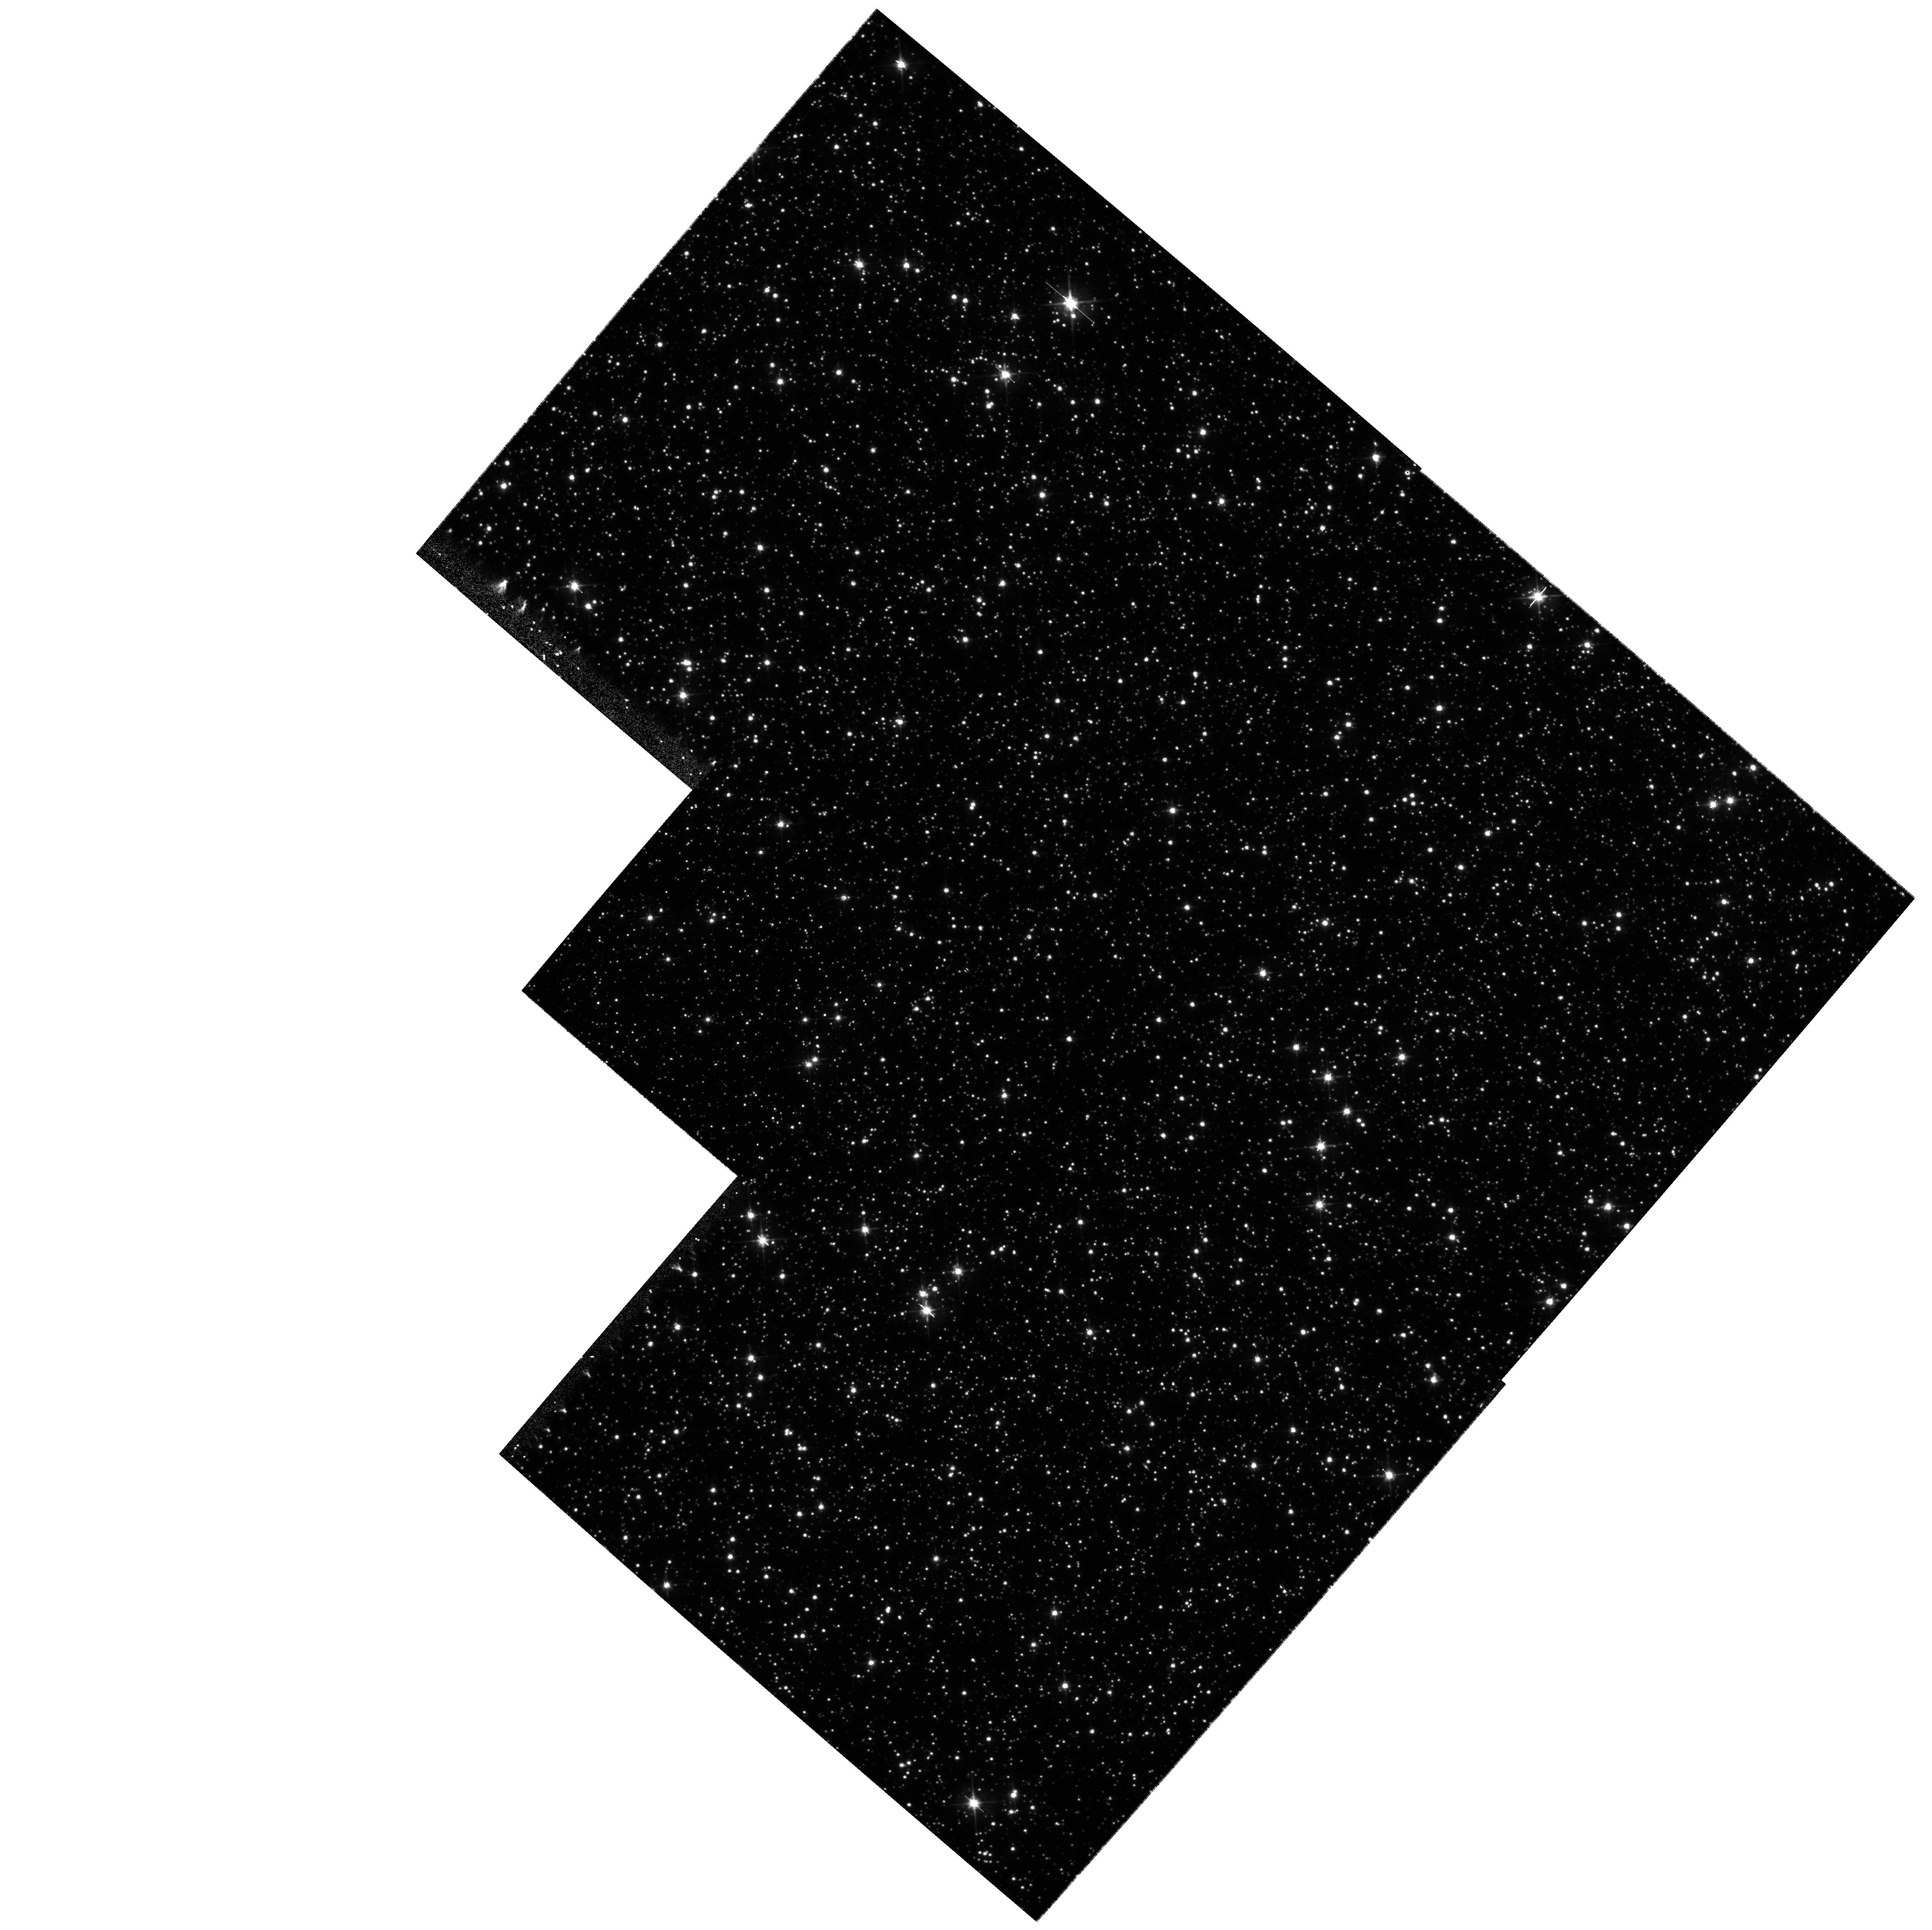
Target: 96-BLG-5
Instrument: WFPC2/PC
Filter: F555W
Exposure: 13 min
Observation ID: hst_9232_01_wfpc2_pc_f555w_u6cw01

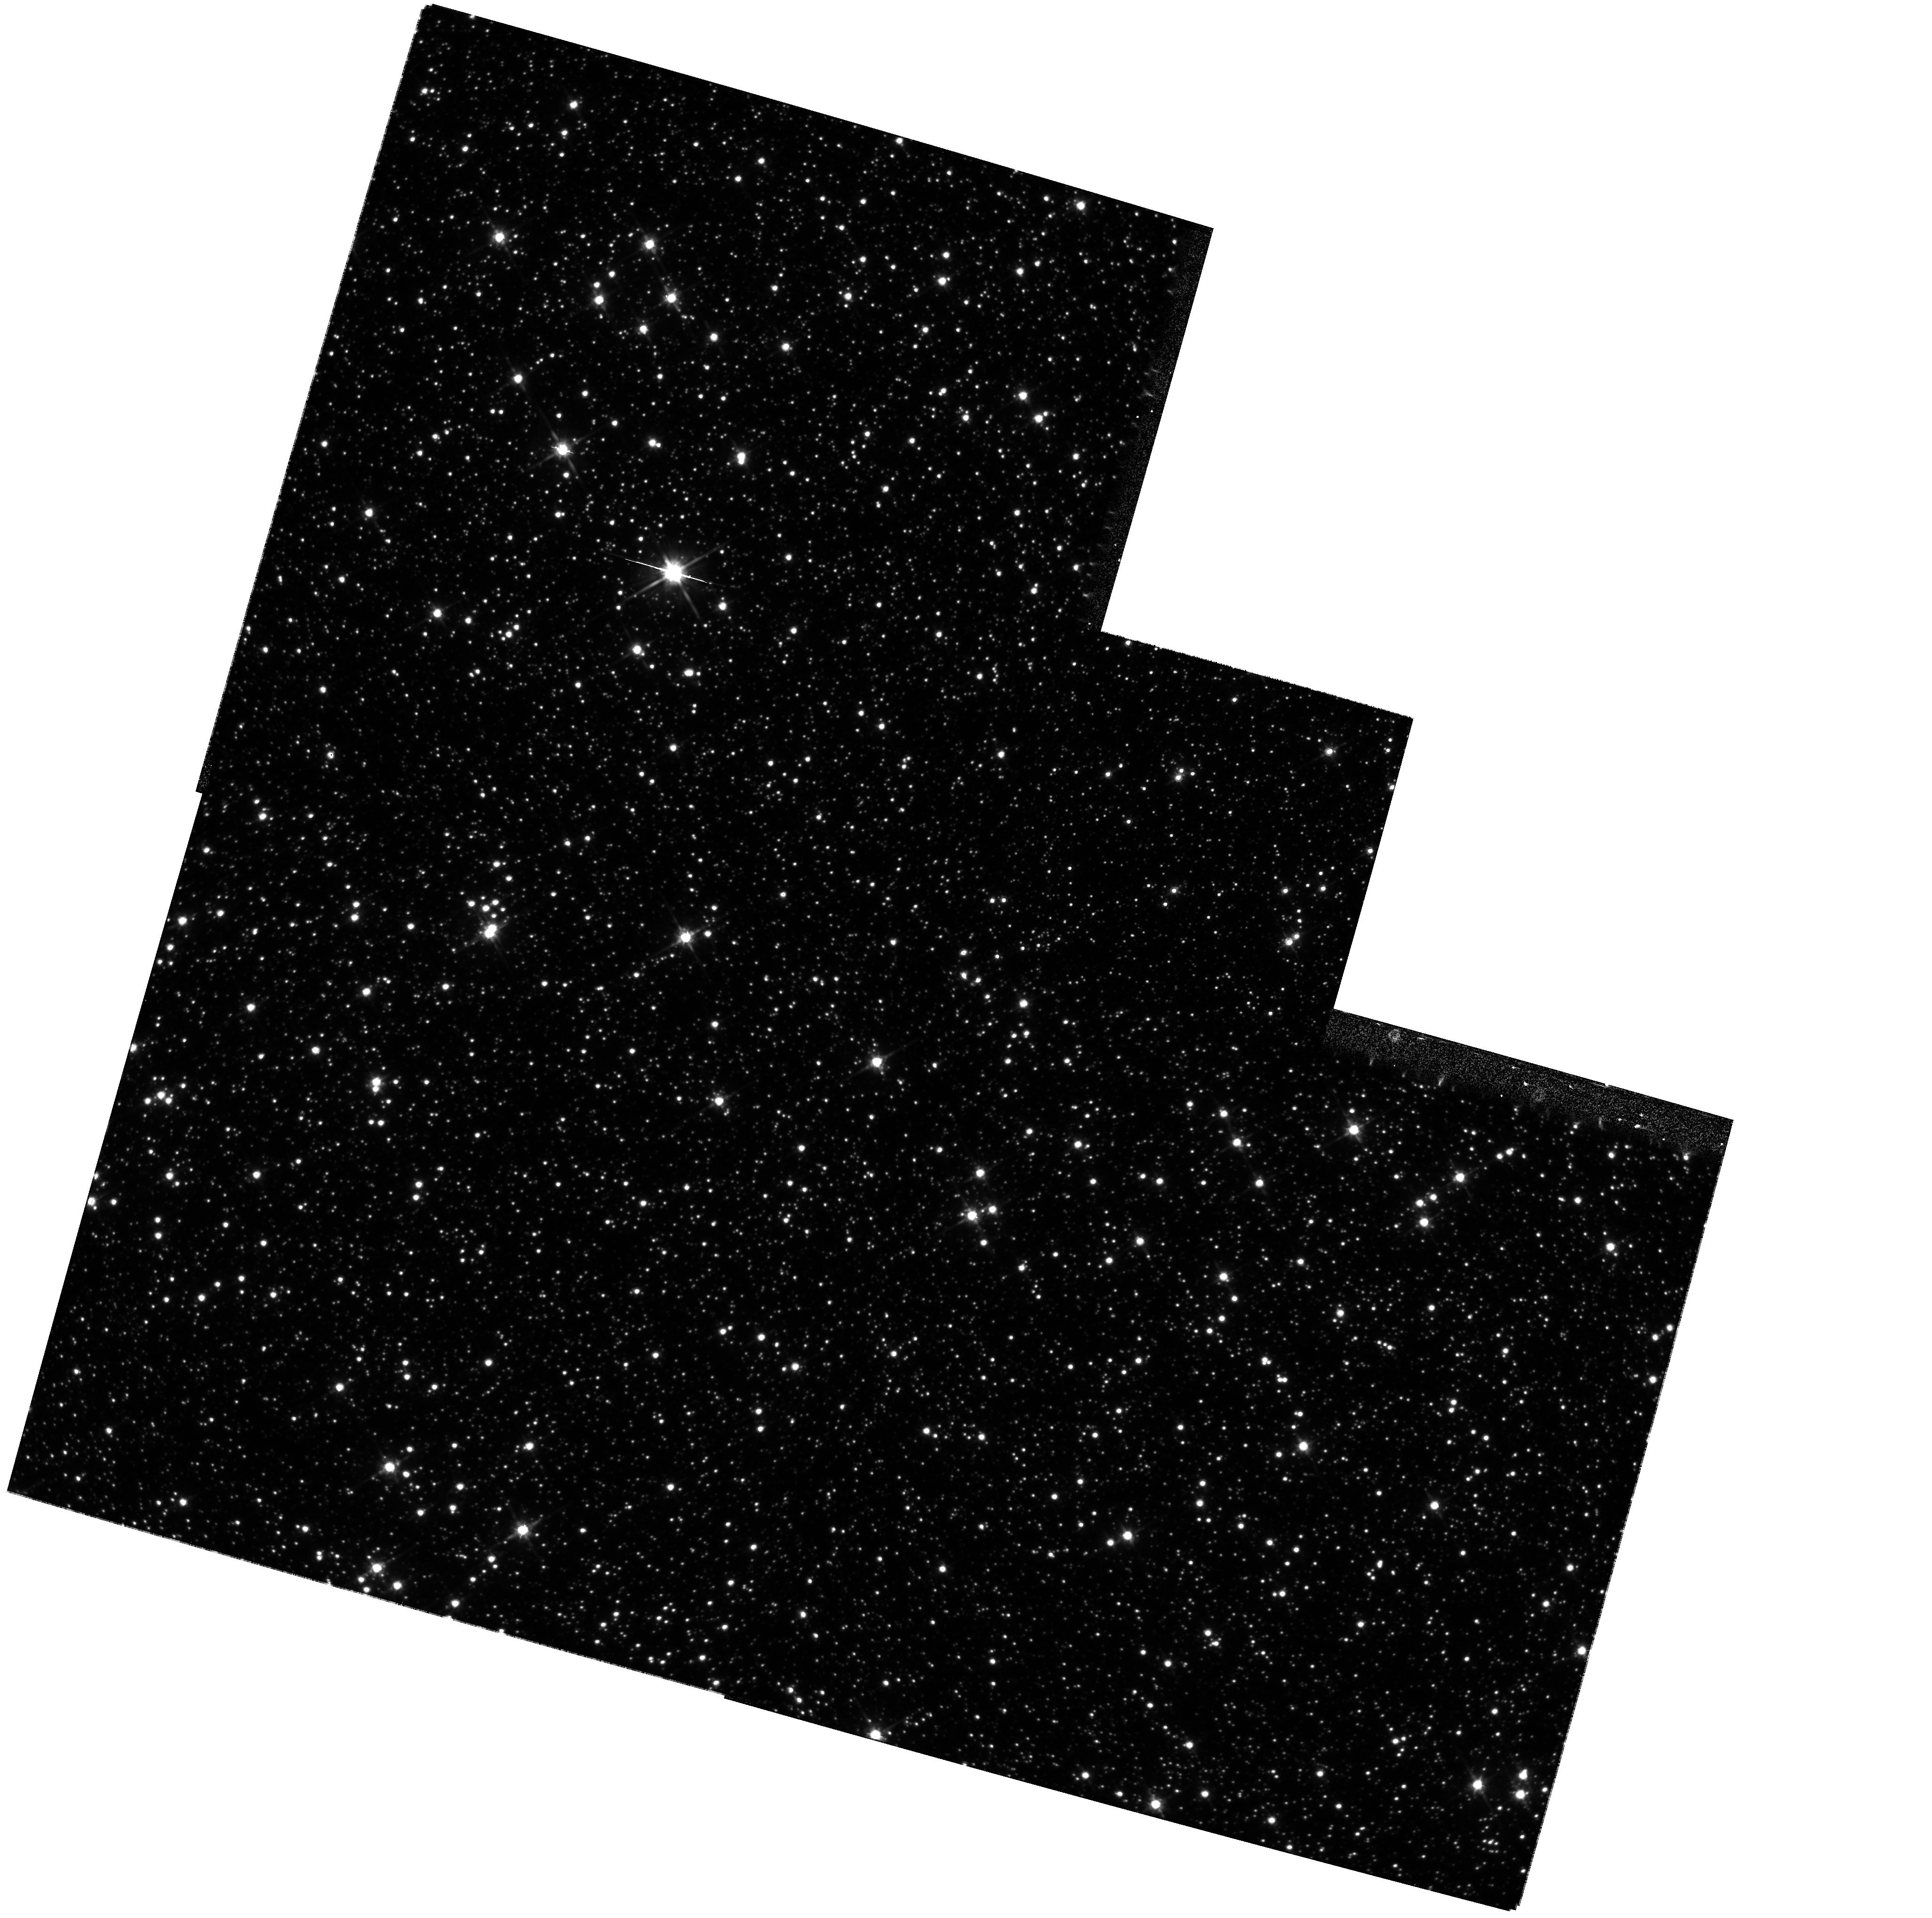
Target: 96-BLG-5
Instrument: WFPC2/PC
Filter: F814W
Exposure: 11 min
Observation ID: hst_9232_02_wfpc2_pc_f814w_u6cw02

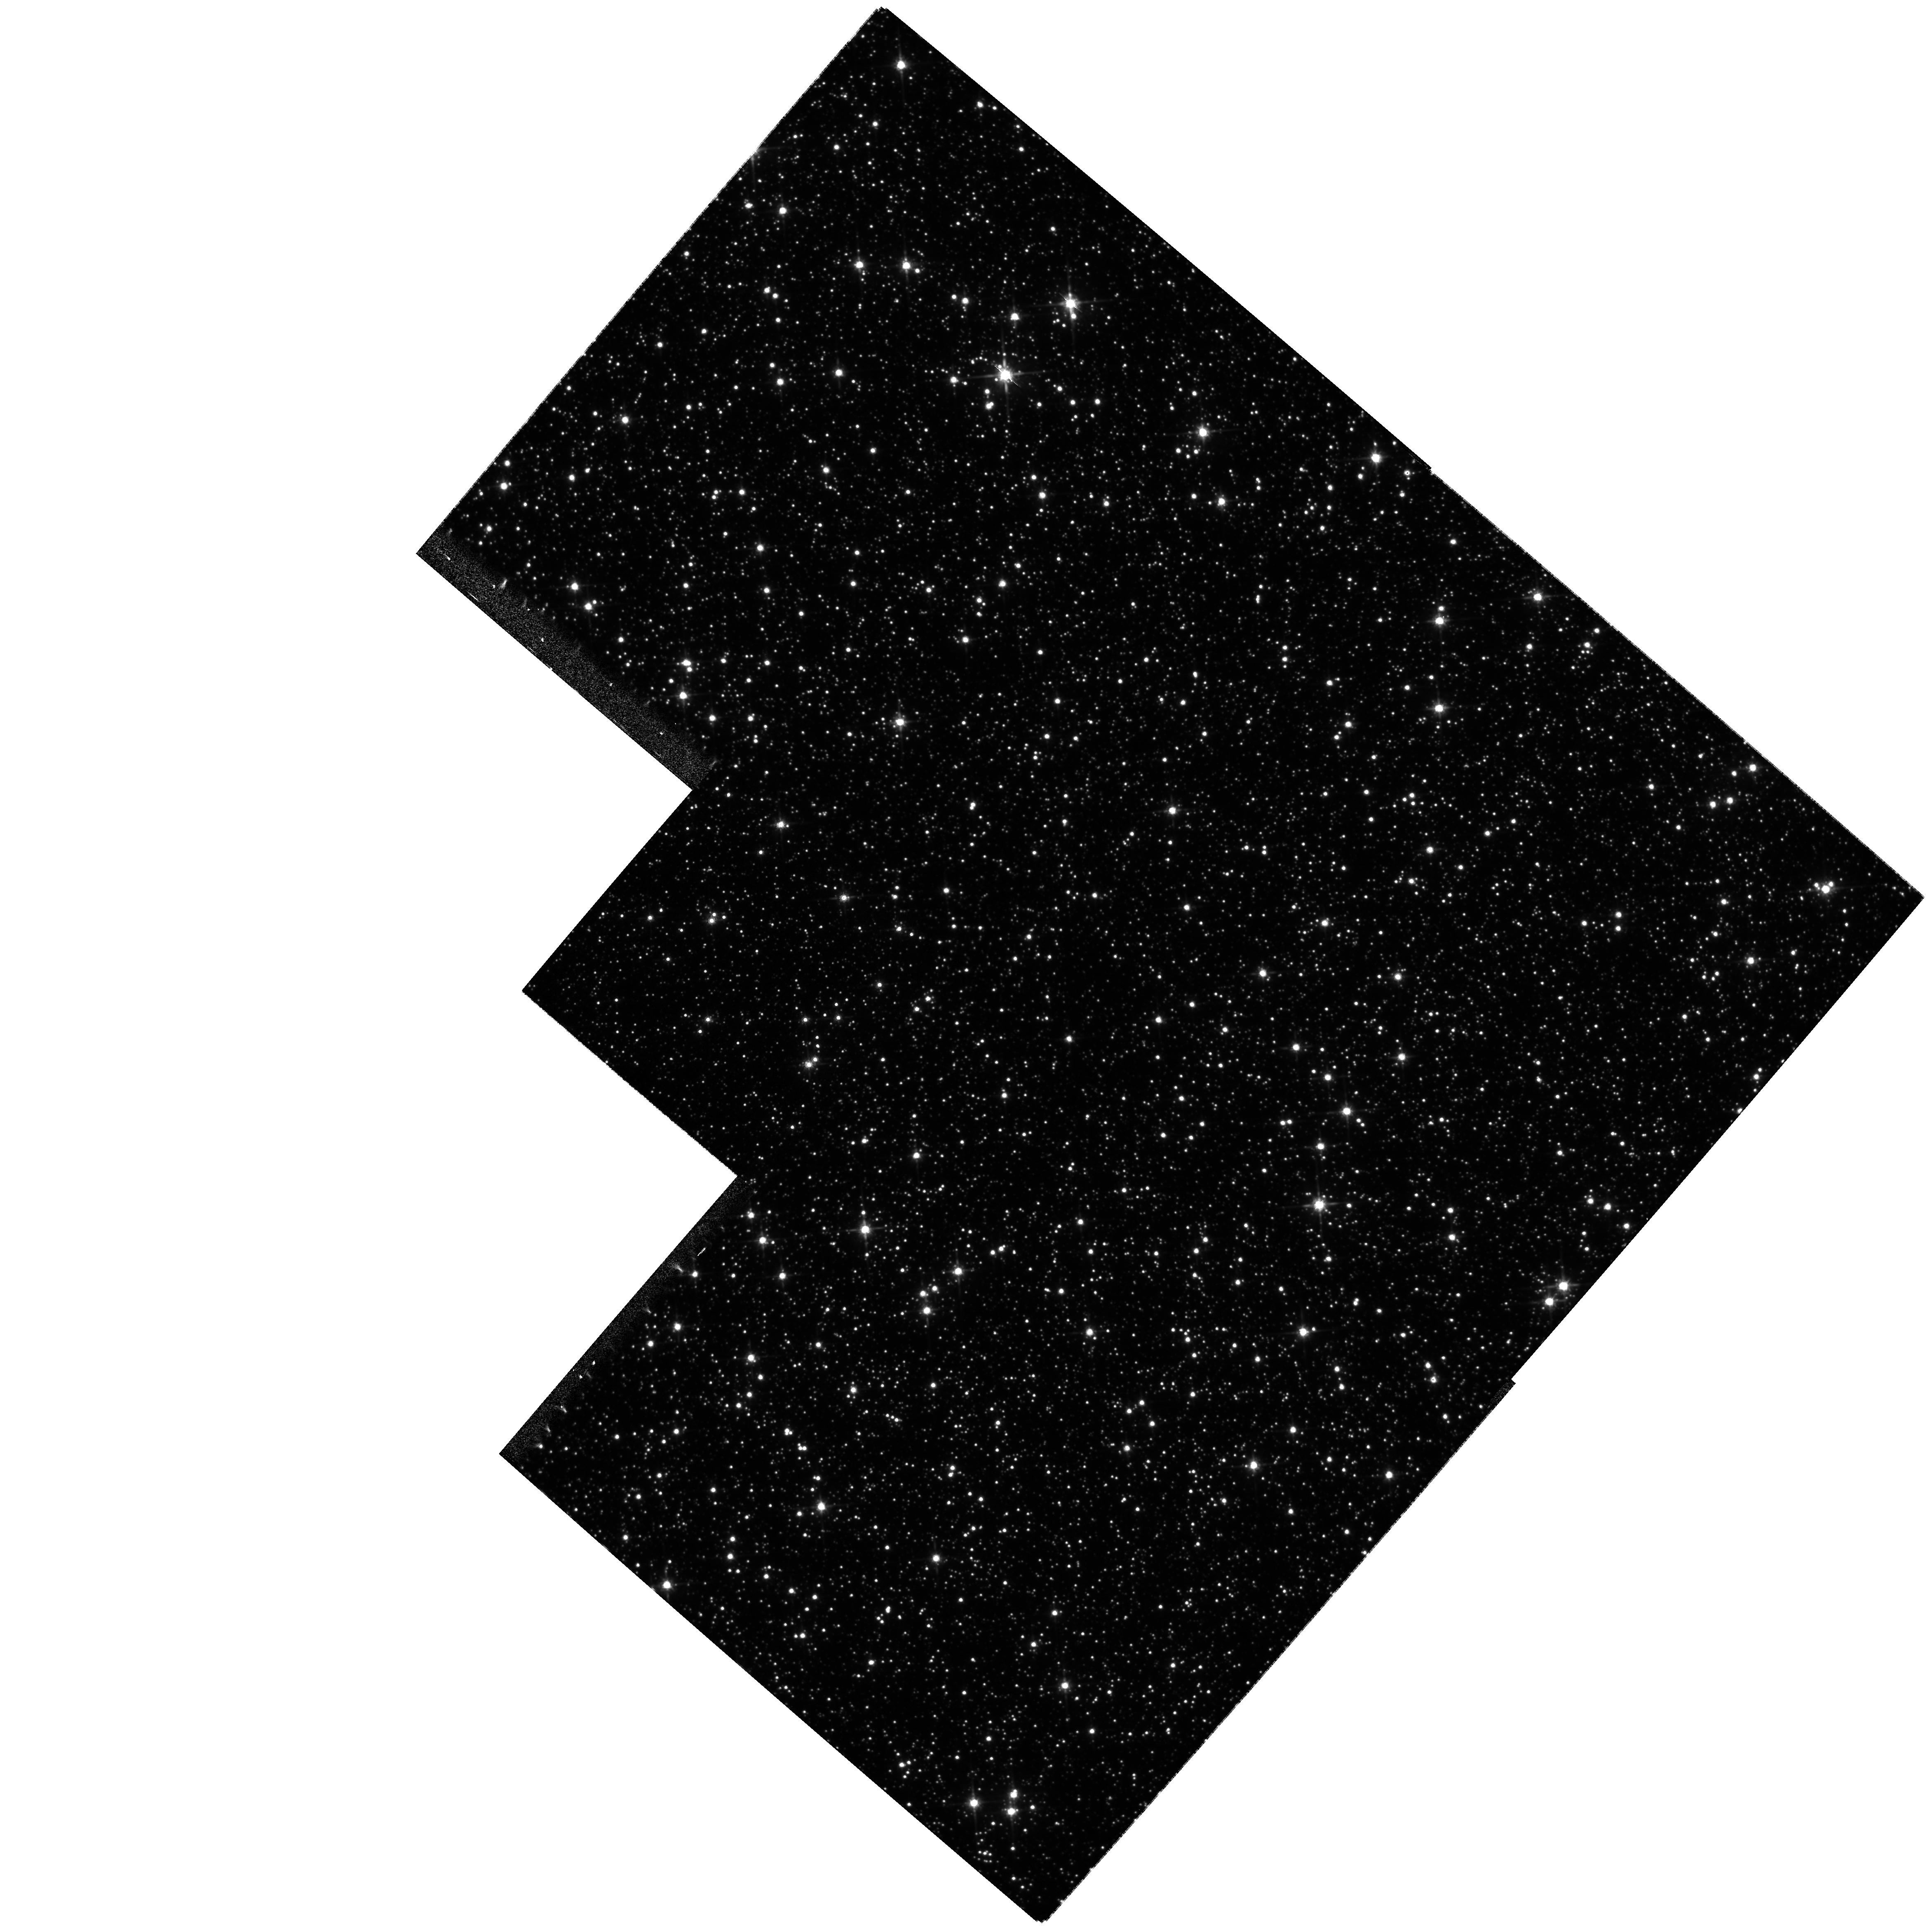
Target: 96-BLG-5
Instrument: WFPC2/PC
Filter: F814W
Exposure: 11 min
Observation ID: hst_9232_01_wfpc2_pc_f814w_u6cw01

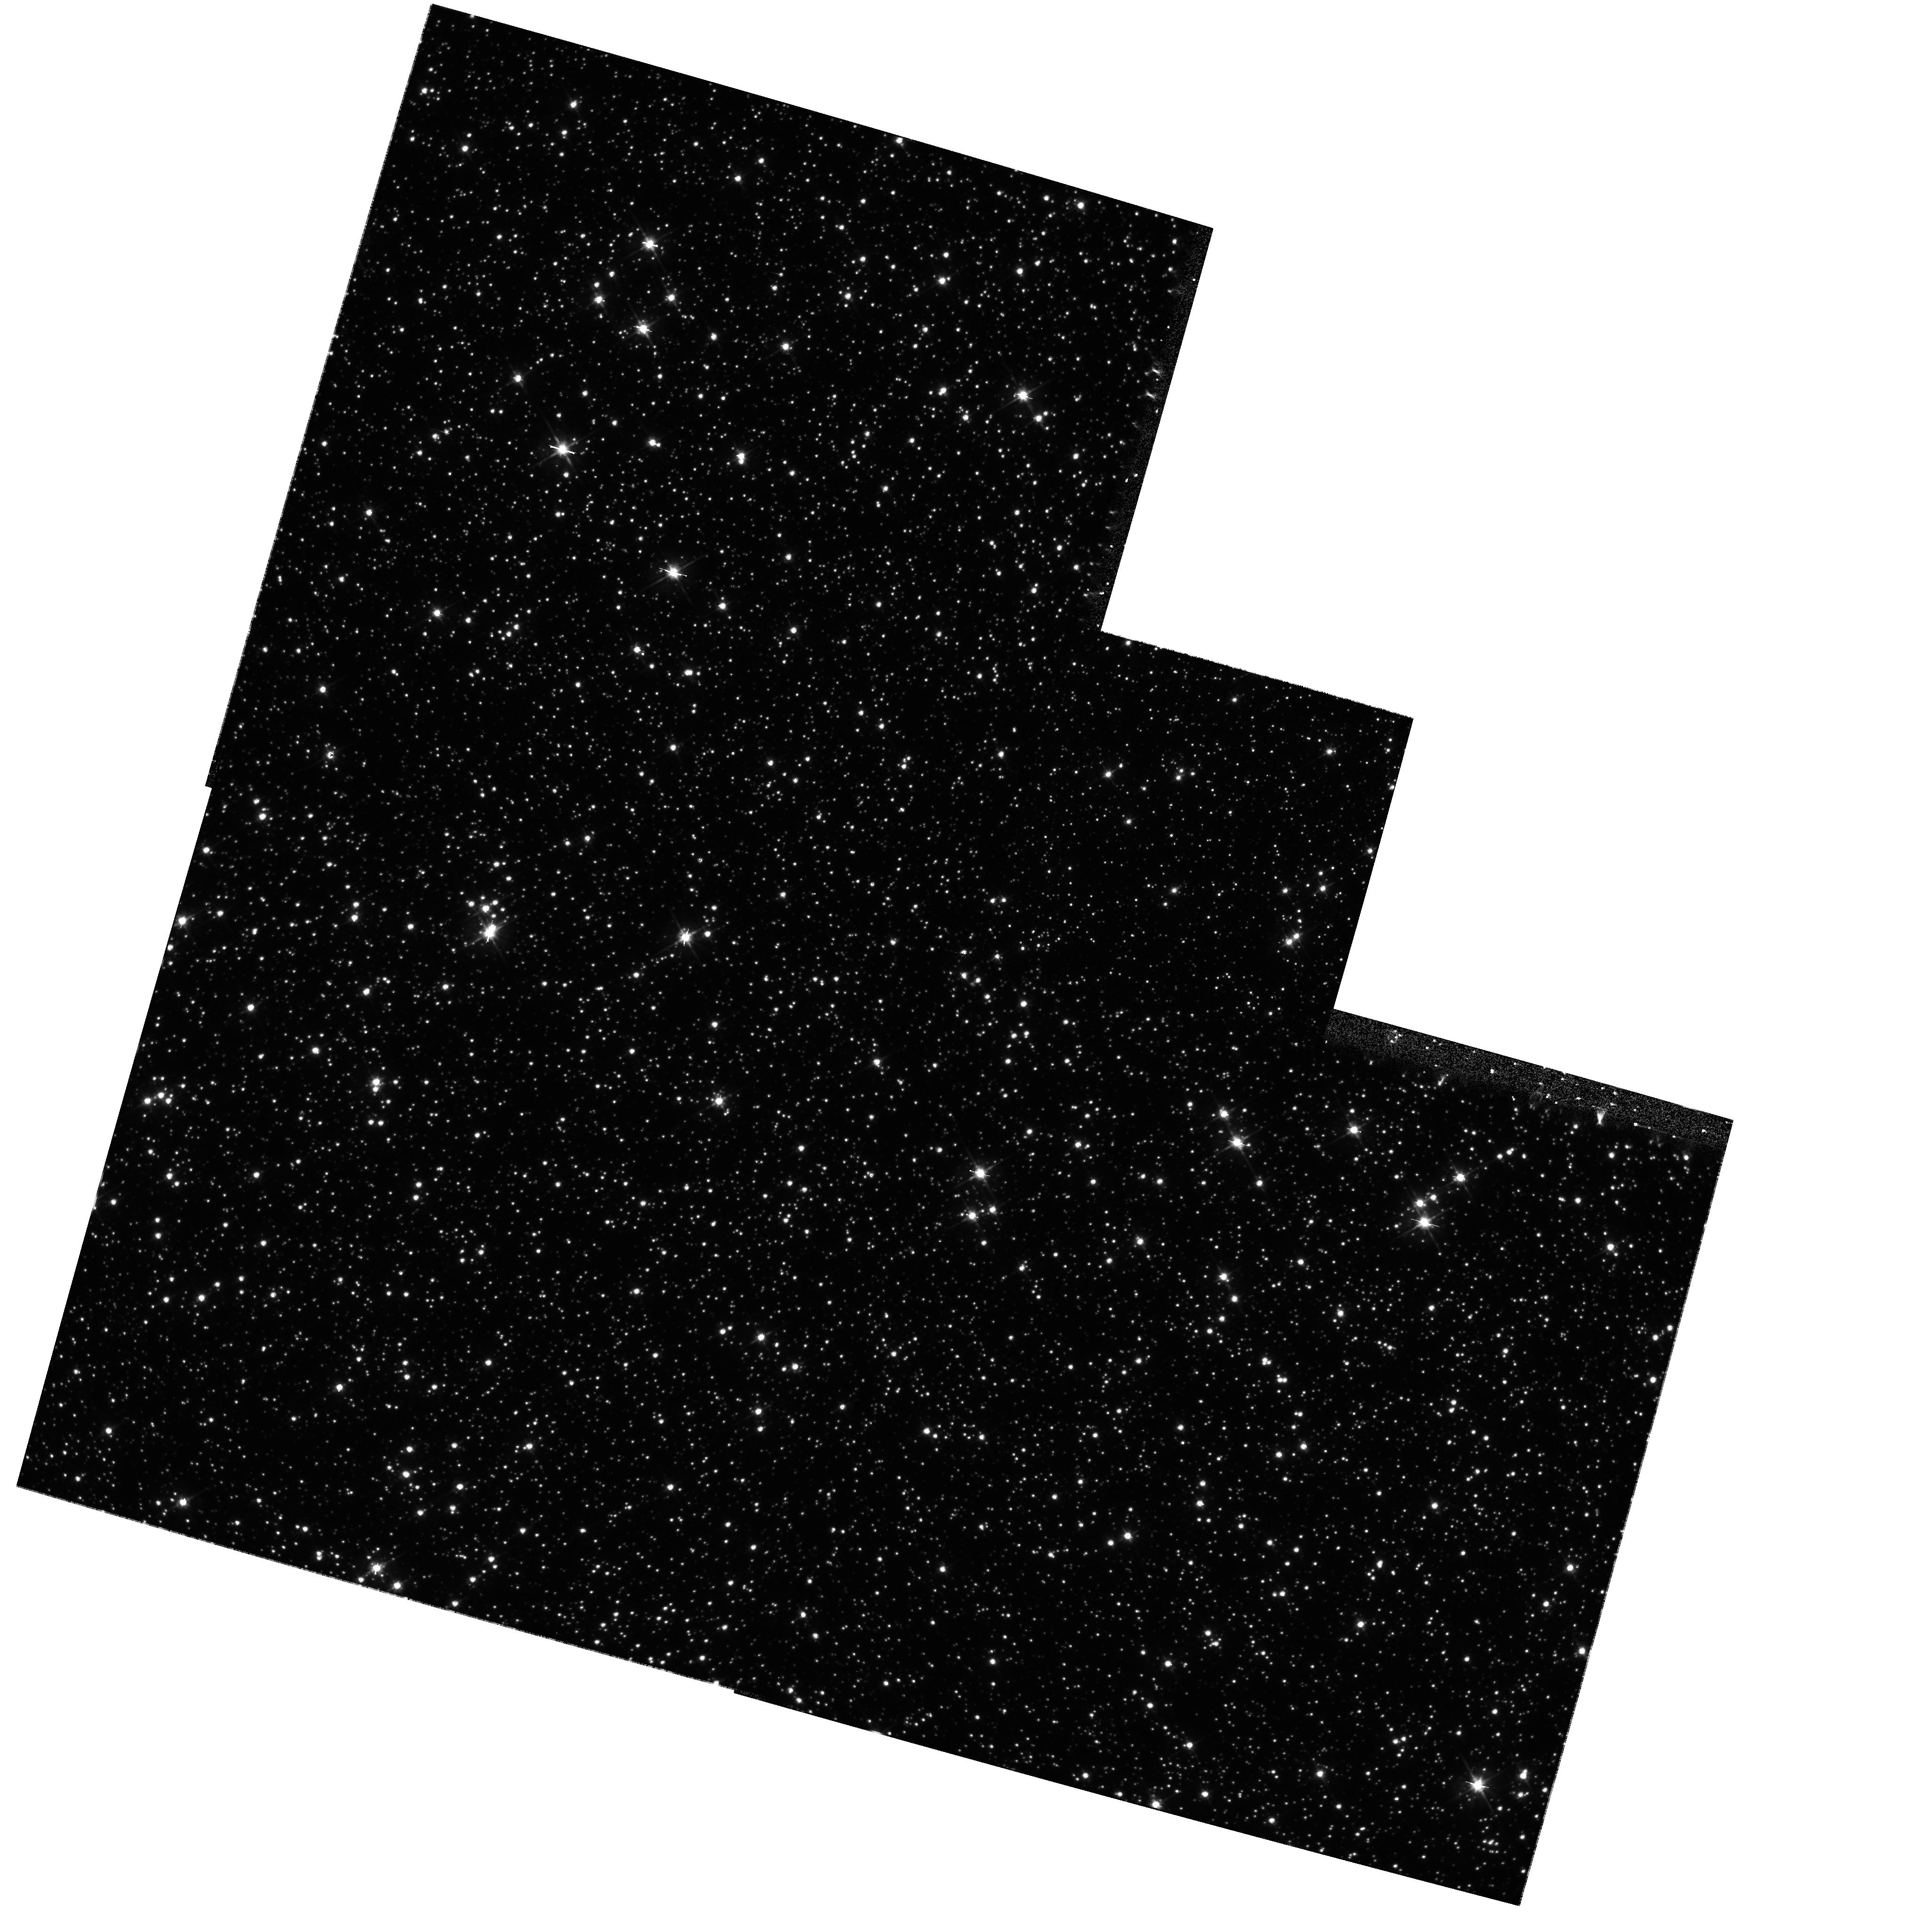
Target: 96-BLG-5
Instrument: WFPC2/PC
Filter: F555W
Exposure: 13 min
Observation ID: hst_9232_02_wfpc2_pc_f555w_u6cw02

Confirmation of Black Hole, Planetary, and Binary Microlensing Events (PI: Bennett, David P.)

We propose WFPC2 images of five MACHO Project microlensing events in order to confirm our microlensing models which indicate that these events were caused by black holes and stars with extra-solar planets. Our microlensing parallax fits for MACHO-96-BLG-5 and MACHO-97-BLG-6 indicate that the lenses are likely to be black holes of ~ 40M(sun) and ~ 8M(sun), respectively, and we can test these models by comparing the amount of stellar blended predicted by the model with the blended determined from the WFPC2 images. For the large mass black hole candidate MACHO-96-BLG-5, we propose a time series of observations to follow the declining magnification of ~ 0.4 mag over the next several years as predicted by the microlensing model. For the two extra-solar planet candidates reported by the Microlensing Planet Search (MPS) Collaboration, MACHO-97-BLG-41 and MACHO-98-BLG-35, we propose to test the planetary microlensing models by determining the amount of blending between each source star and its neighbors. Our observations of MACHO-97-BLG-41, will serve as a first epoch for the possible observation of this triple lens system moving away from the source star. Finally, we propose to image binary lensing event MACHO-98-SMC-1 to test our ability to determine the location of the lens systems for such events.